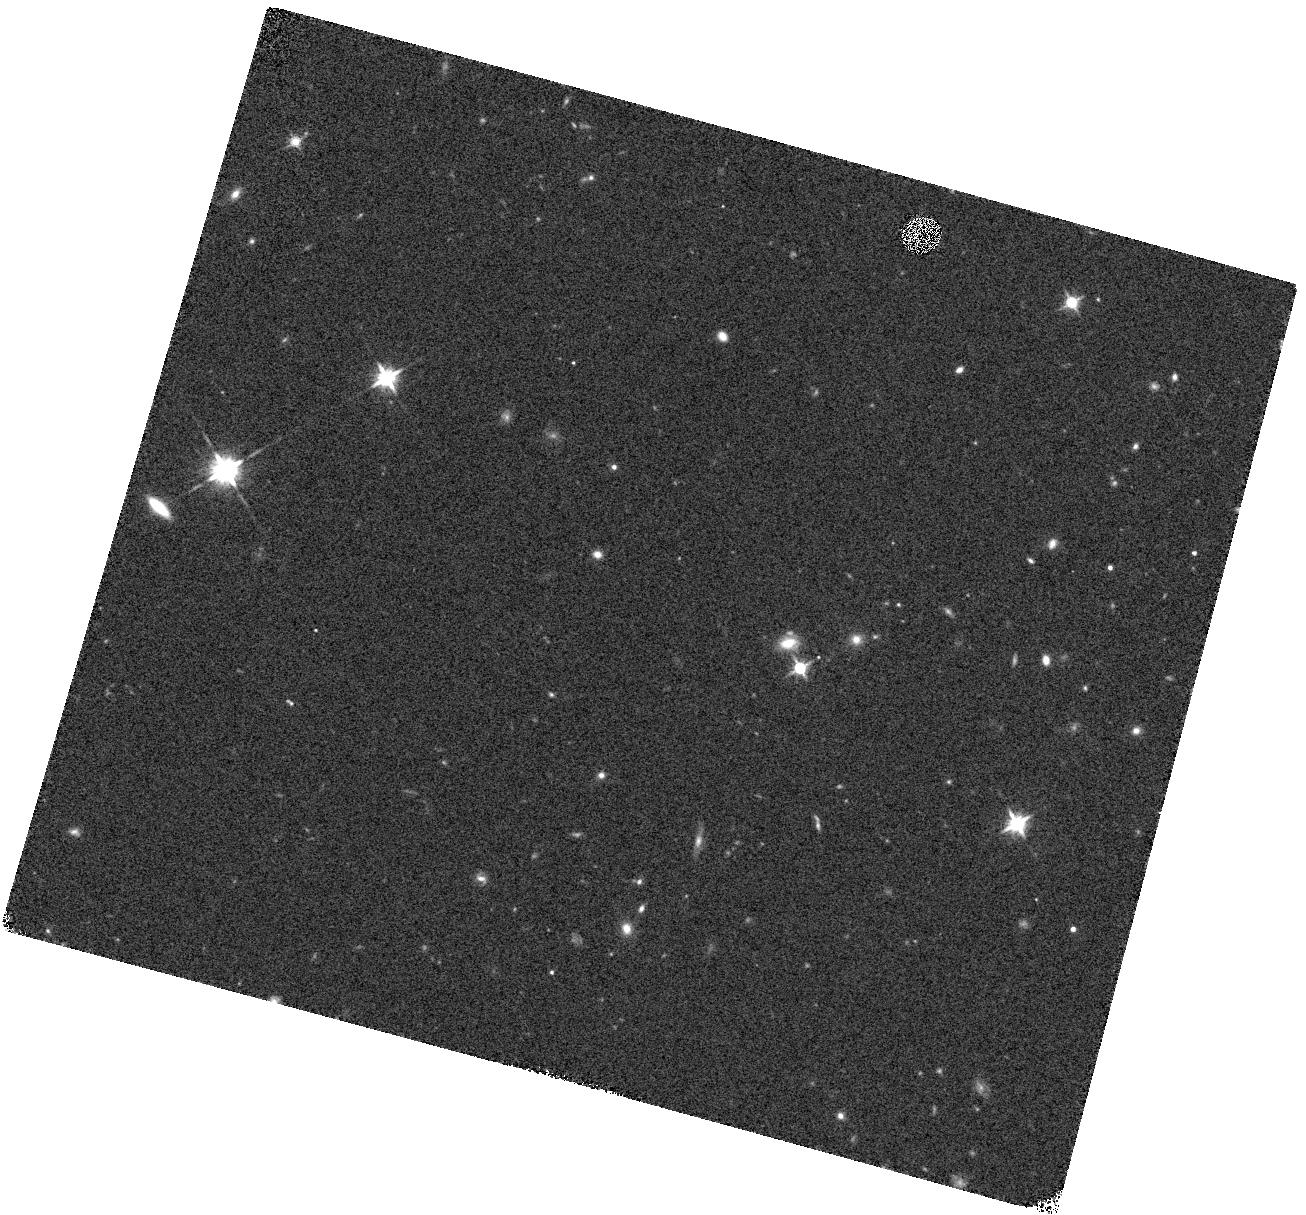
Target: COSMOS-AGN2. Instrument: WFC3/IR. Filter: F140W. Exposure: 5 min. Observation ID: hst_12190_16_wfc3_ir_f140w_ibl016

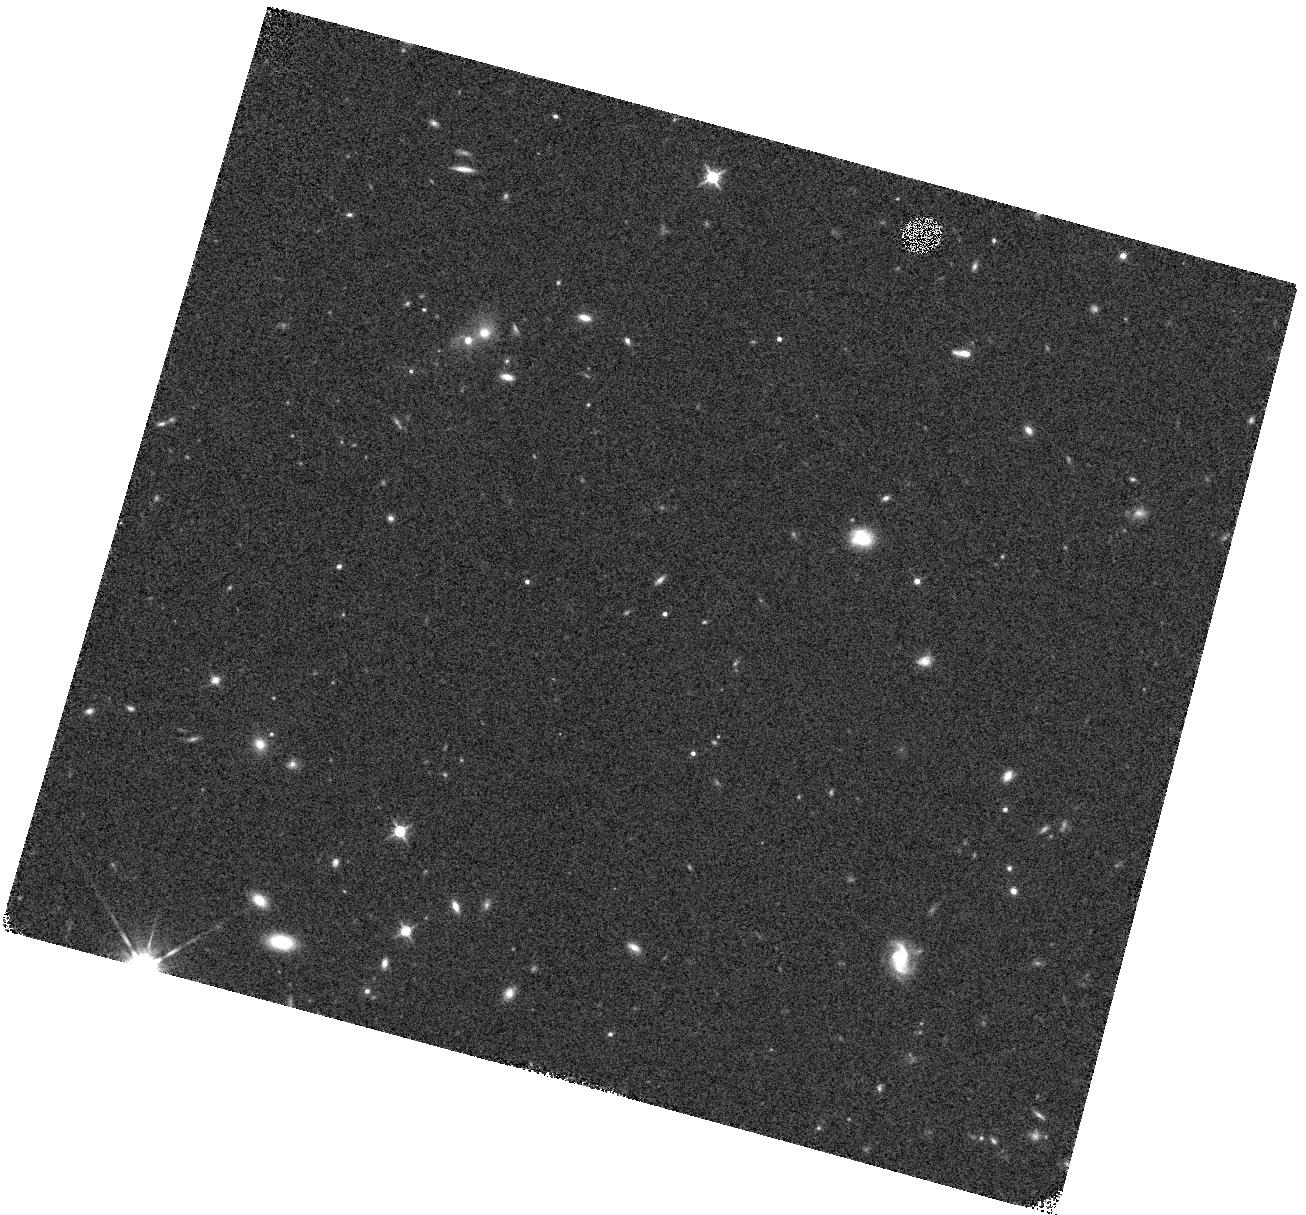
Target: COSMOS-AGN1. Instrument: WFC3/IR. Filter: F140W. Exposure: 5 min. Observation ID: hst_12190_15_wfc3_ir_f140w_ibl015

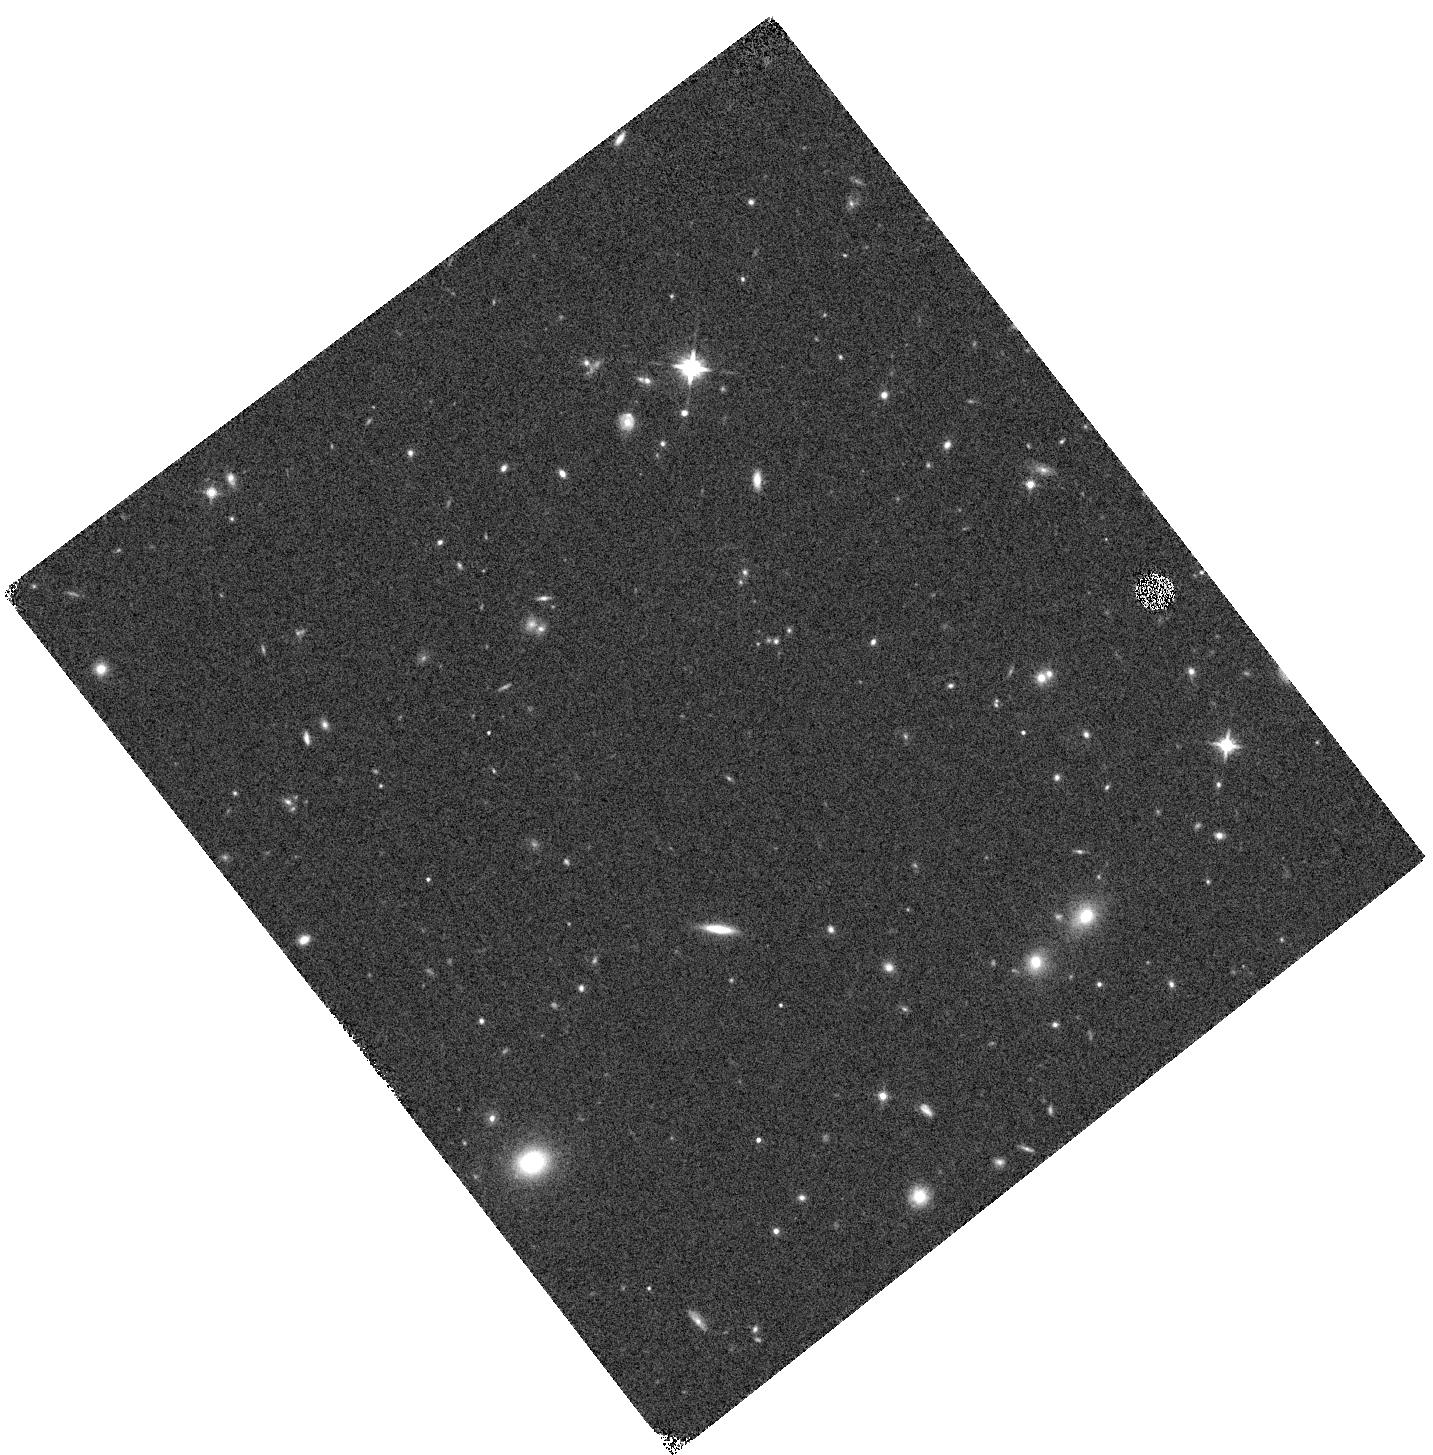
Target: CDFS-AGN1. Instrument: WFC3/IR. Filter: F140W. Exposure: 5 min. Observation ID: hst_12190_04_wfc3_ir_f140w_ibl004

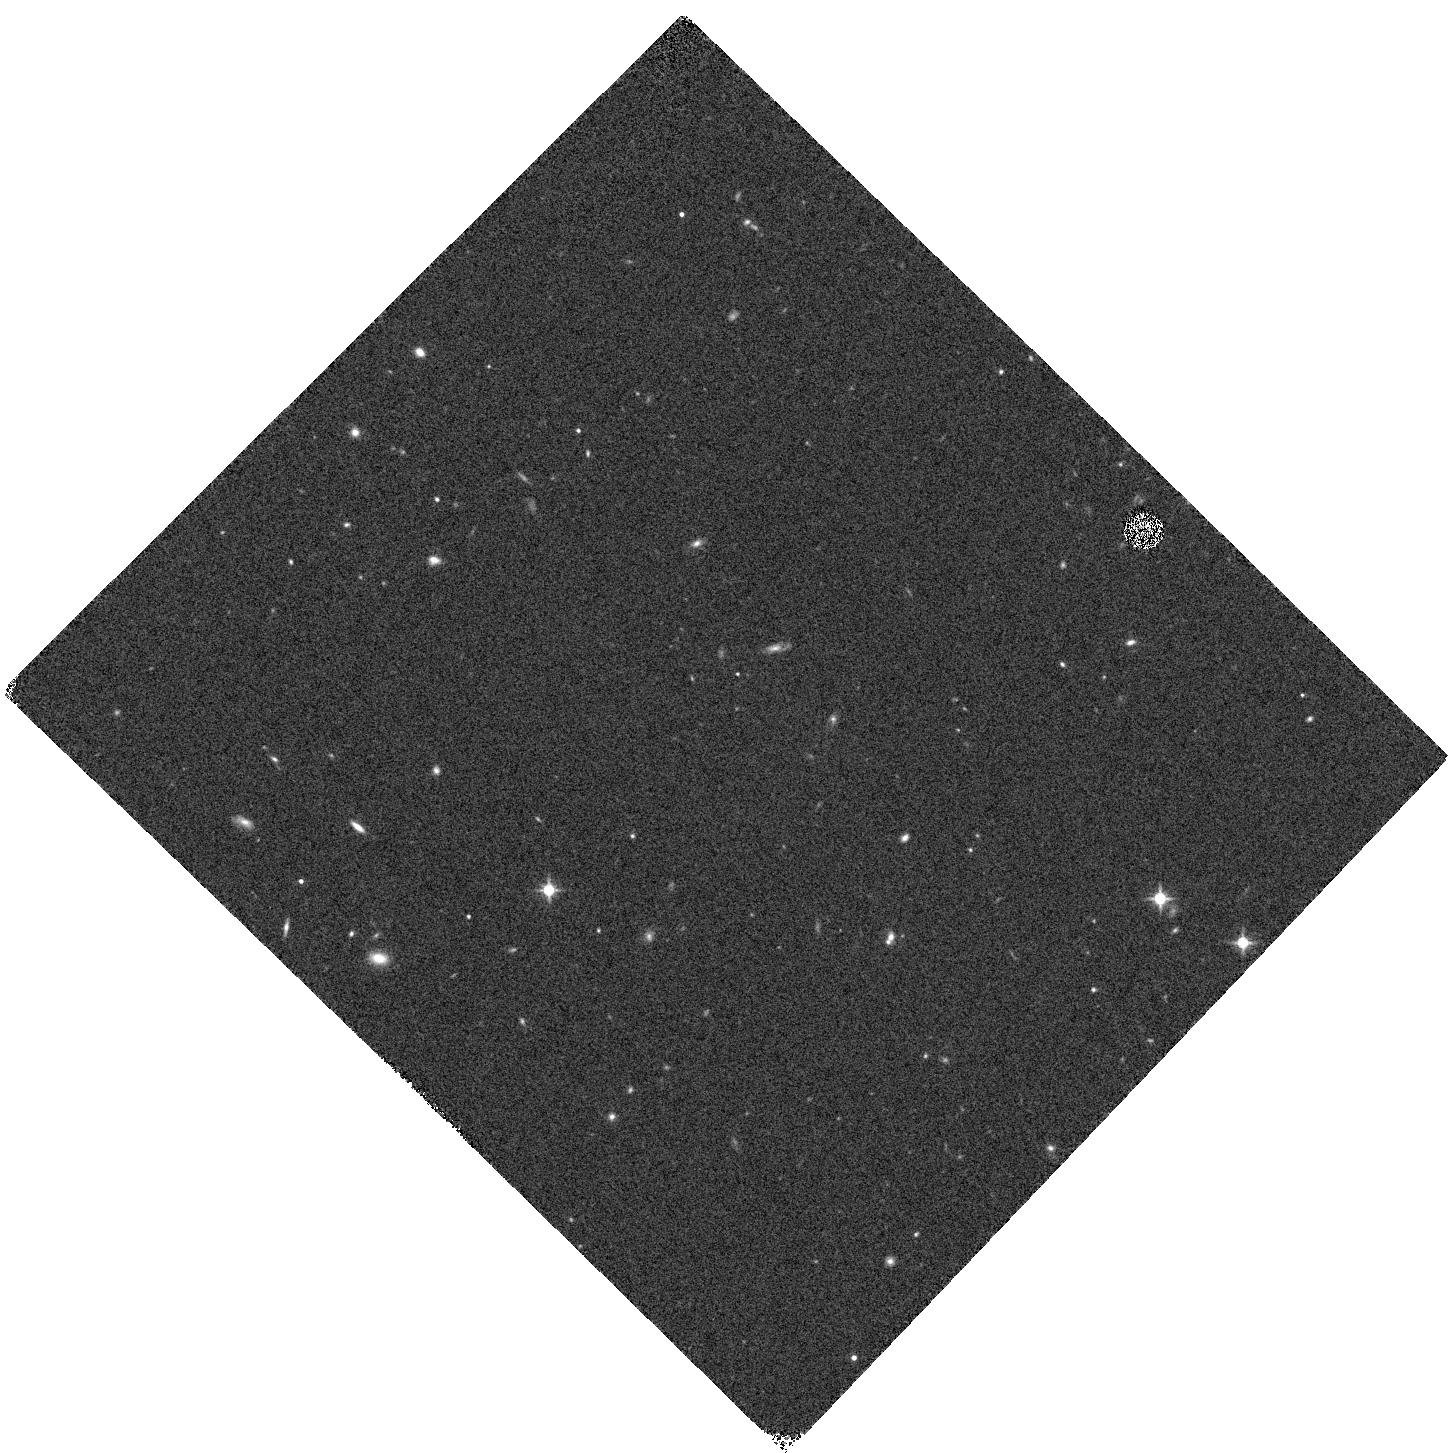
Target: CDFS-AGN2. Instrument: WFC3/IR. Filter: F140W. Exposure: 5 min. Observation ID: hst_12190_12_wfc3_ir_f140w_ibl012

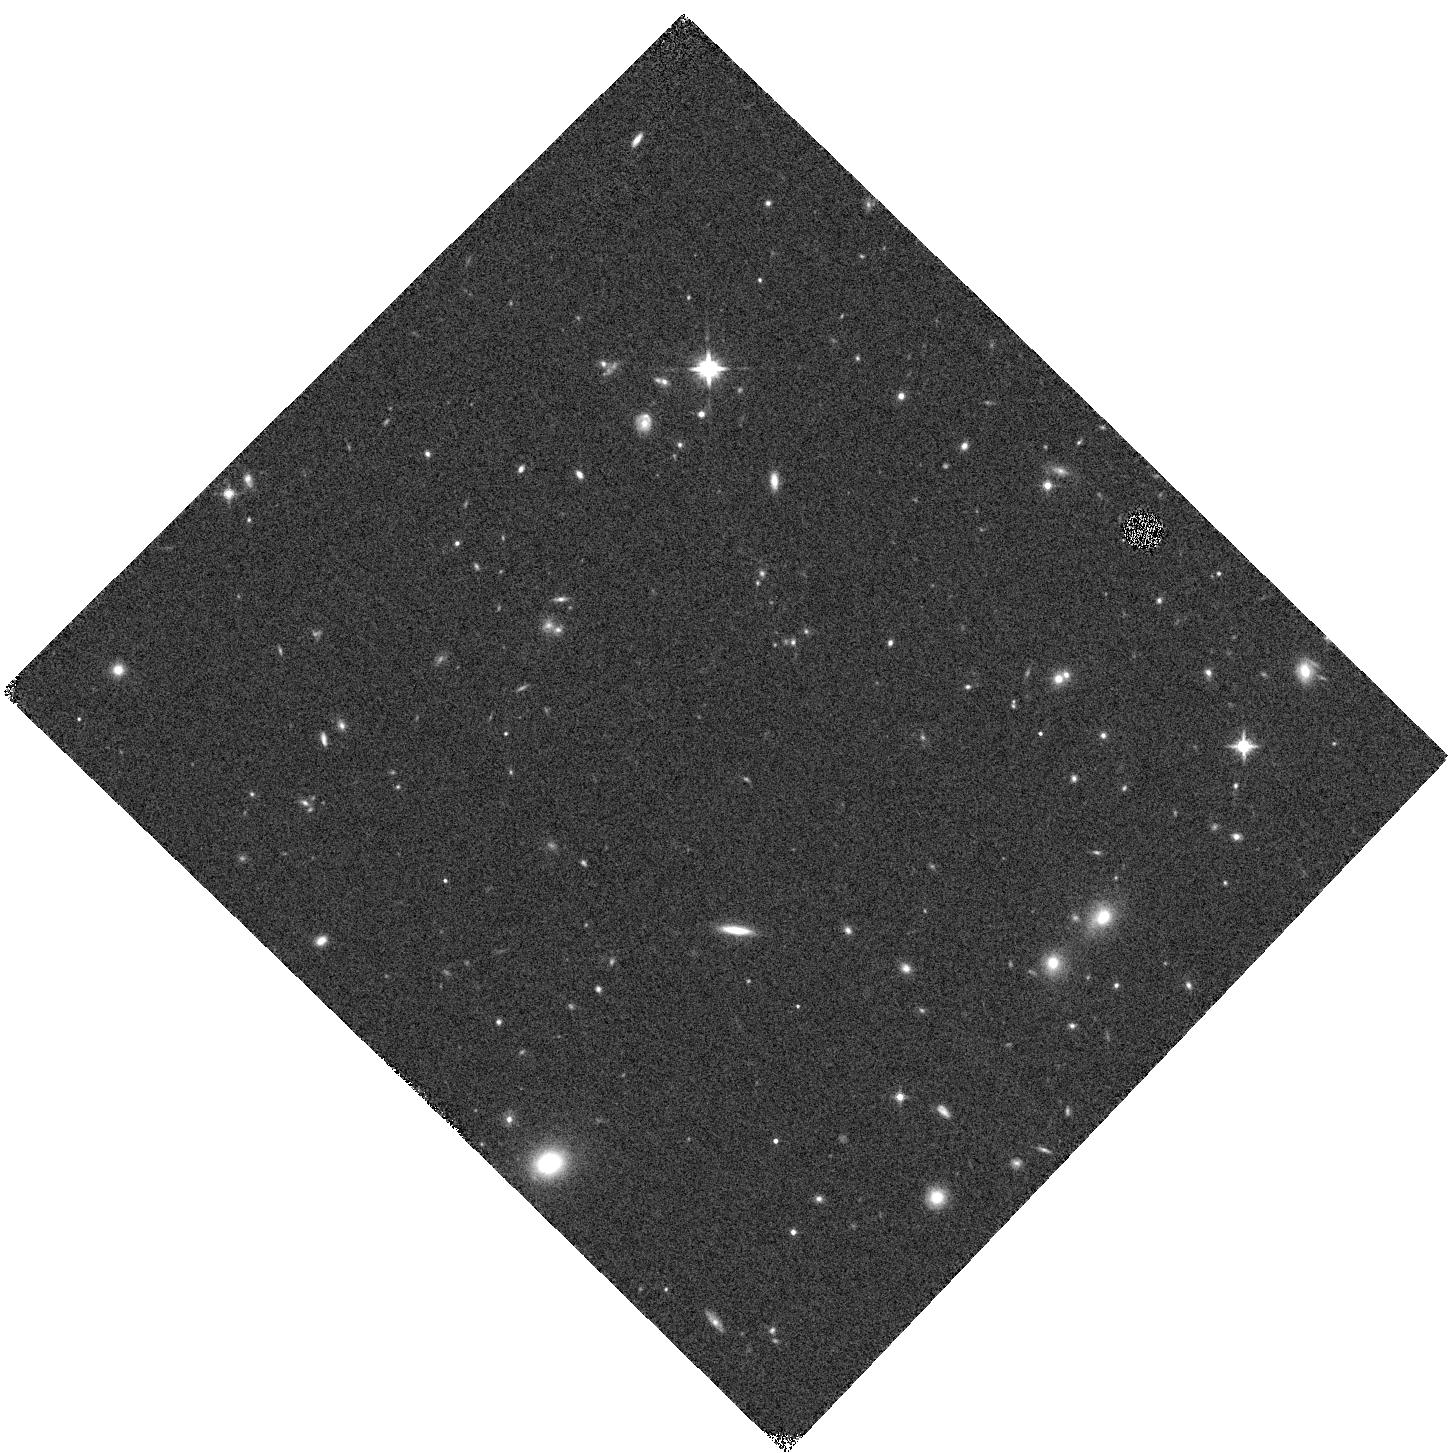
Target: CDFS-AGN1. Instrument: WFC3/IR. Filter: F140W. Exposure: 5 min. Observation ID: hst_12190_10_wfc3_ir_f140w_ibl010

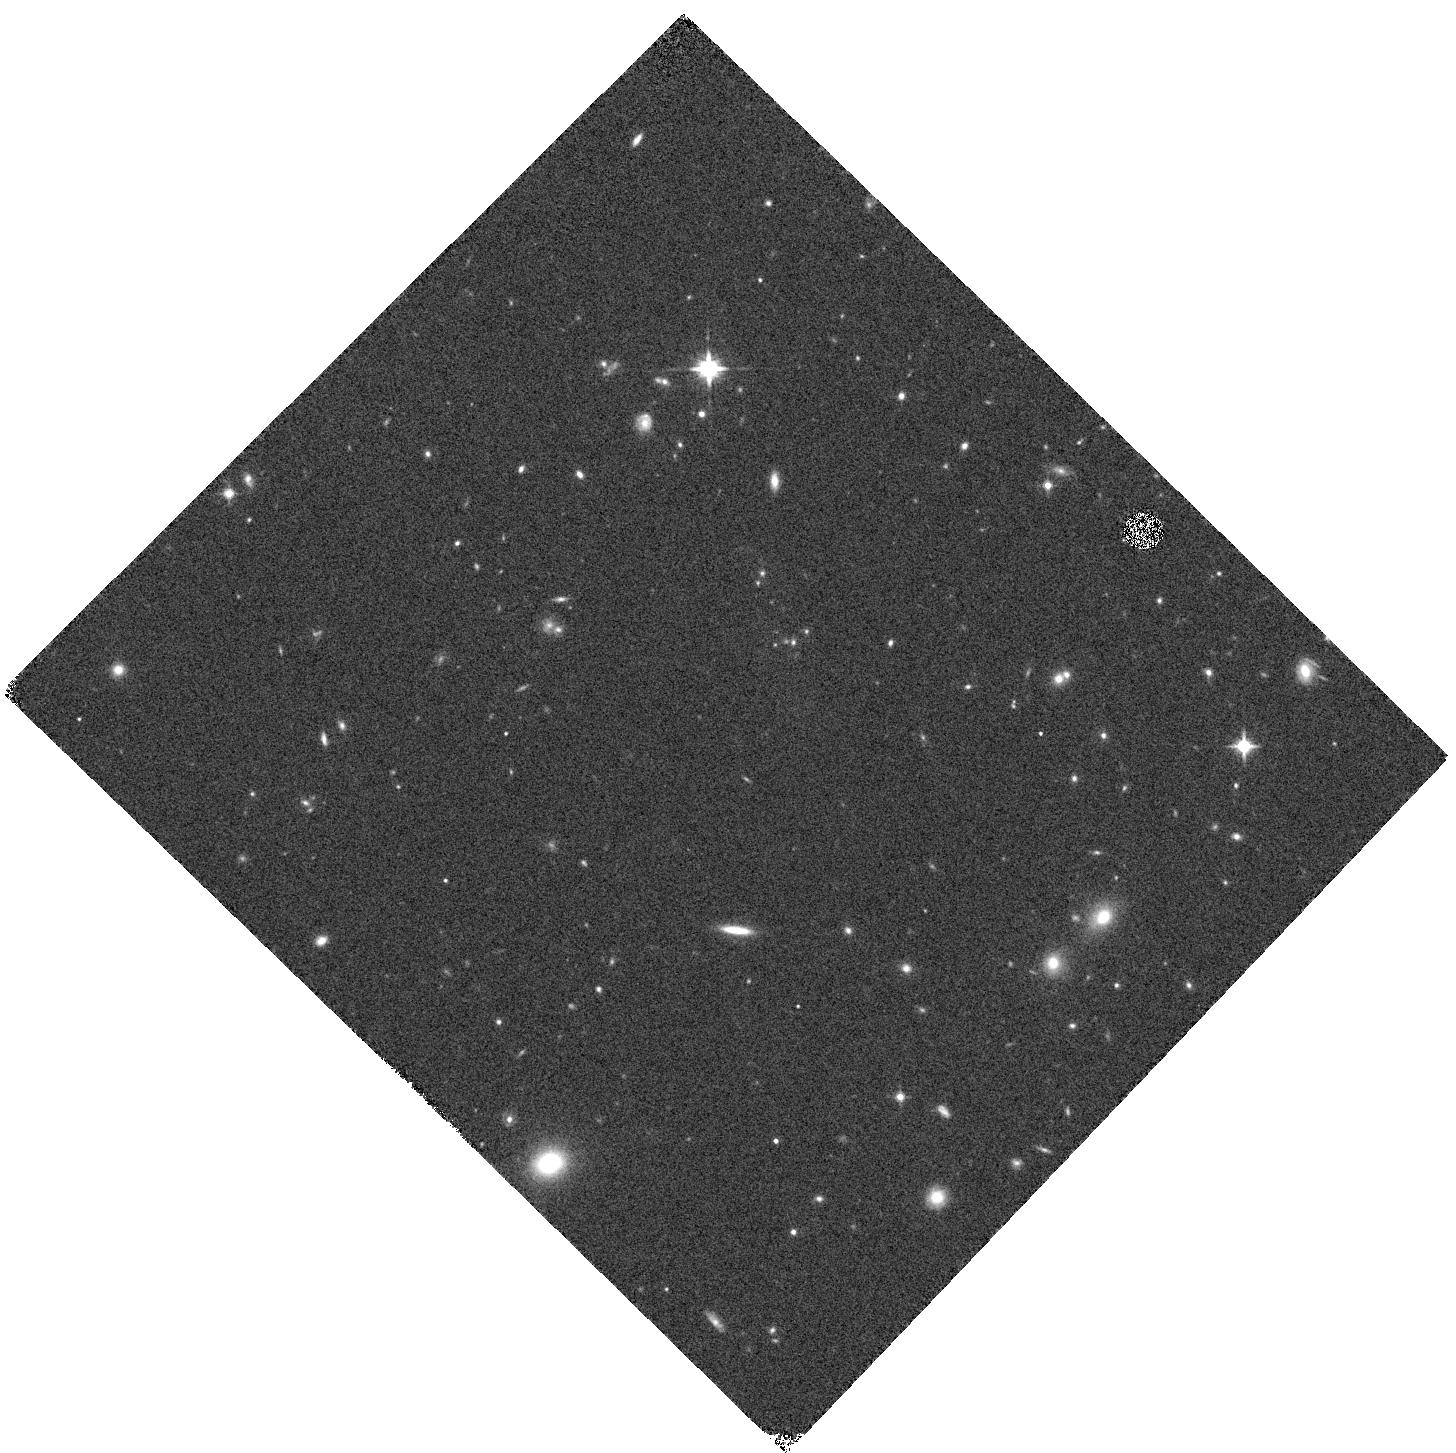
Target: CDFS-AGN1. Instrument: WFC3/IR. Filter: F140W. Exposure: 5 min. Observation ID: hst_12190_07_wfc3_ir_f140w_ibl007

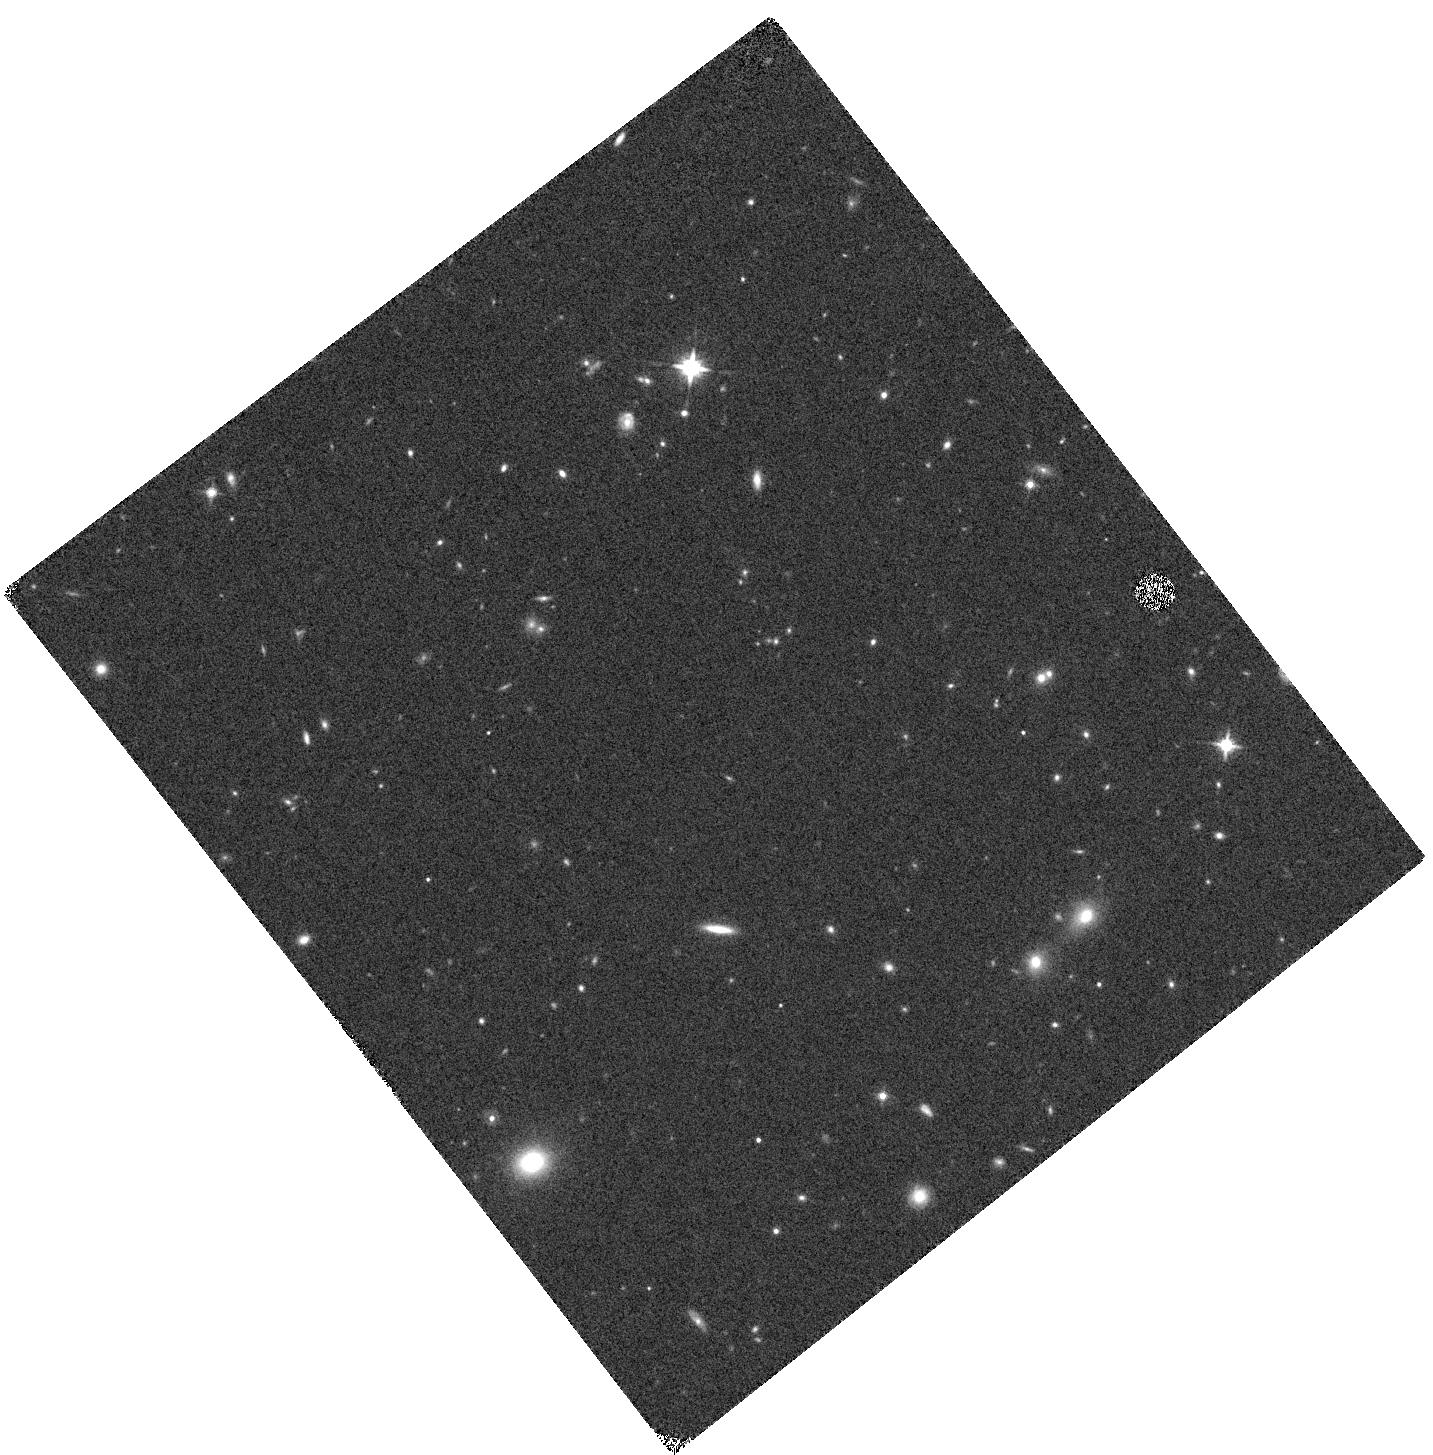
Target: CDFS-AGN1. Instrument: WFC3/IR. Filter: F140W. Exposure: 5 min. Observation ID: hst_12190_02_wfc3_ir_f140w_ibl002

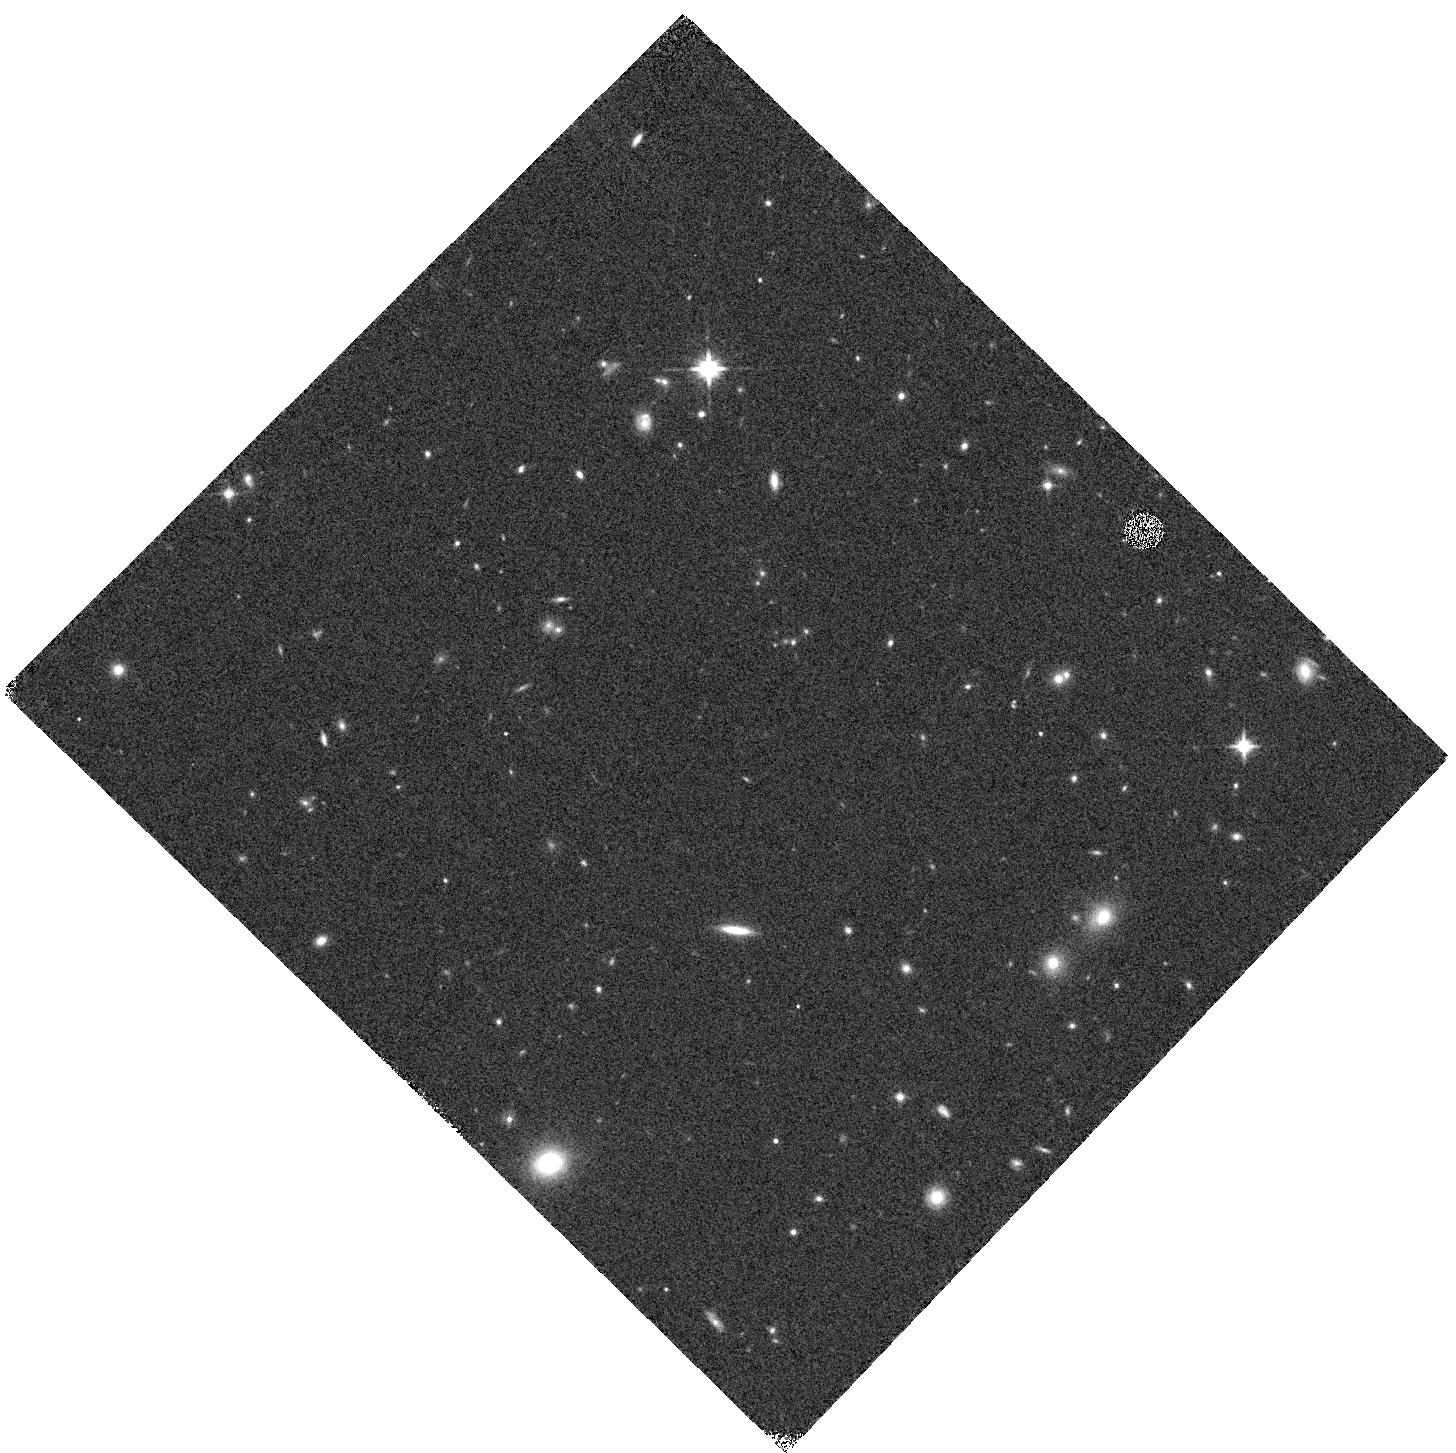
Target: CDFS-AGN1. Instrument: WFC3/IR. Filter: F140W. Exposure: 5 min. Observation ID: hst_12190_08_wfc3_ir_f140w_ibl008

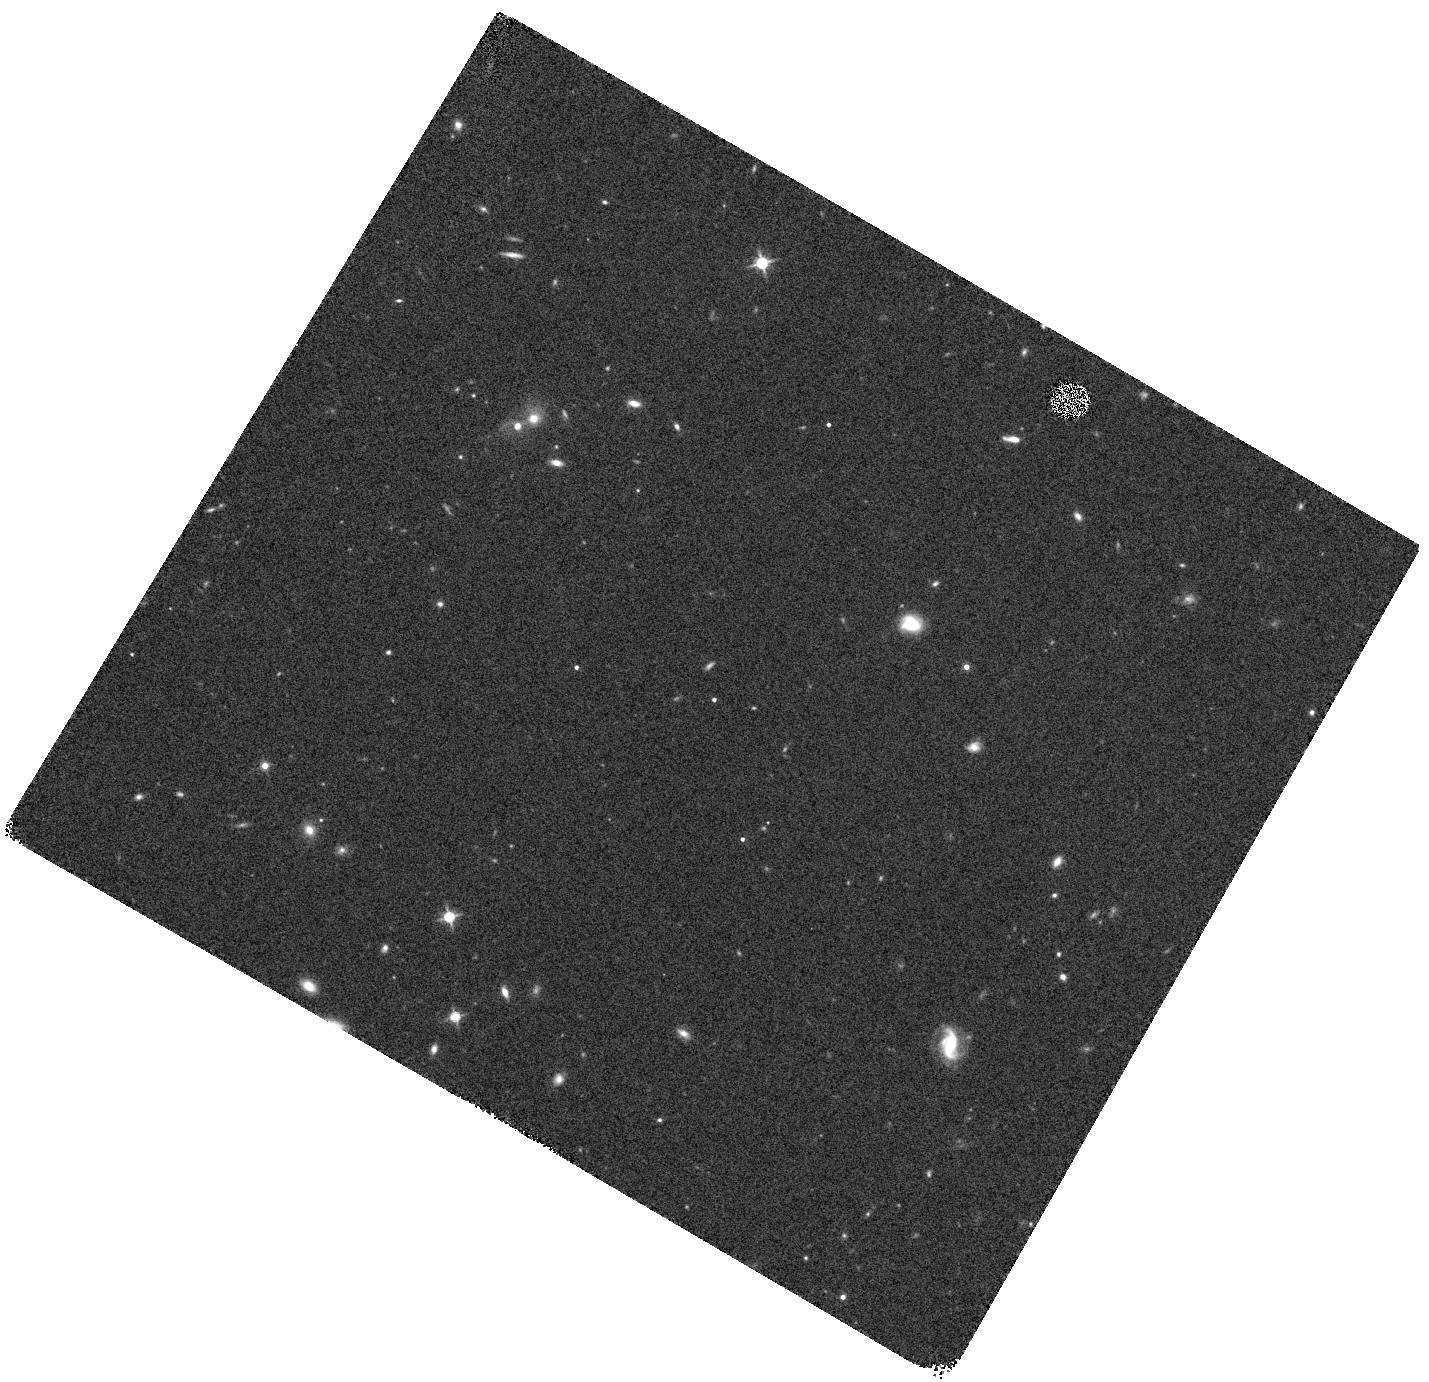
Target: COSMOS-AGN1. Instrument: WFC3/IR. Filter: F140W. Exposure: 5 min. Observation ID: hst_12190_13_wfc3_ir_f140w_ibl013

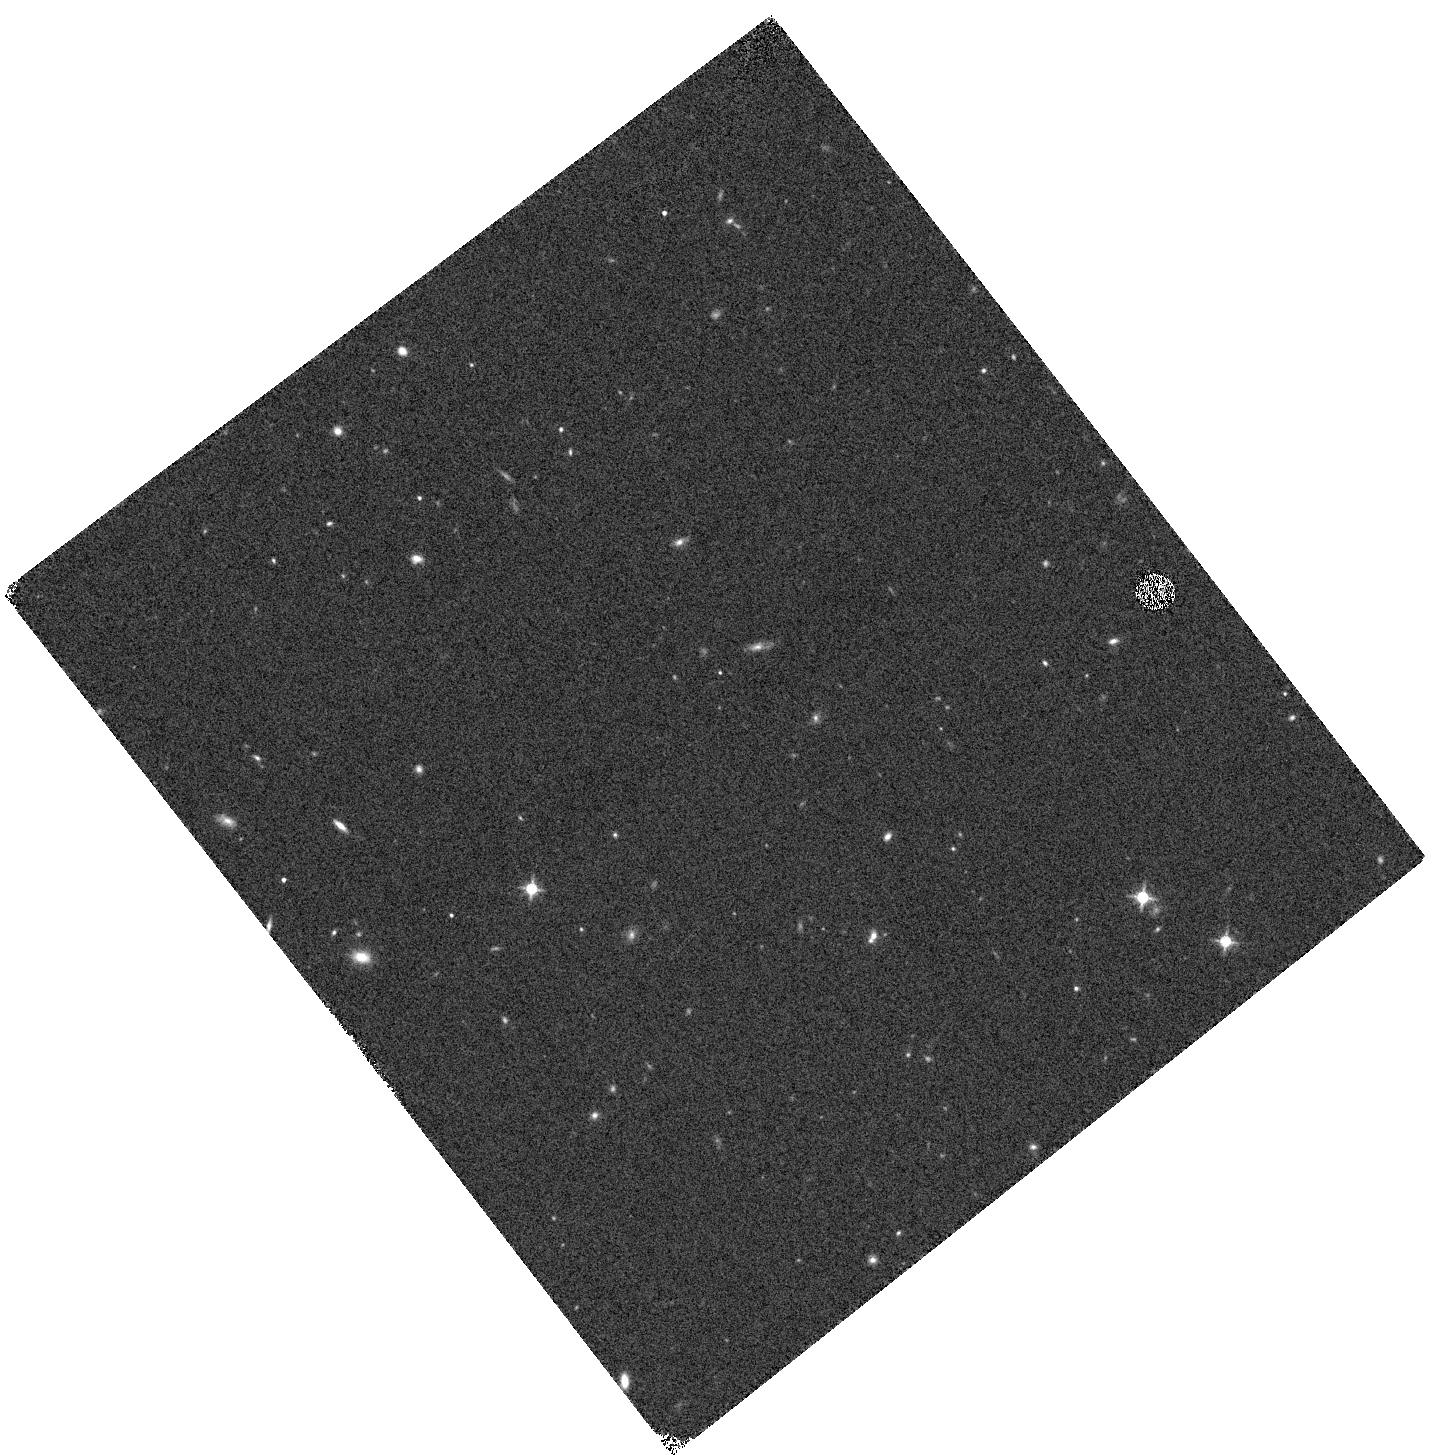
Target: CDFS-AGN2. Instrument: WFC3/IR. Filter: F140W. Exposure: 5 min. Observation ID: hst_12190_05_wfc3_ir_f140w_ibl005

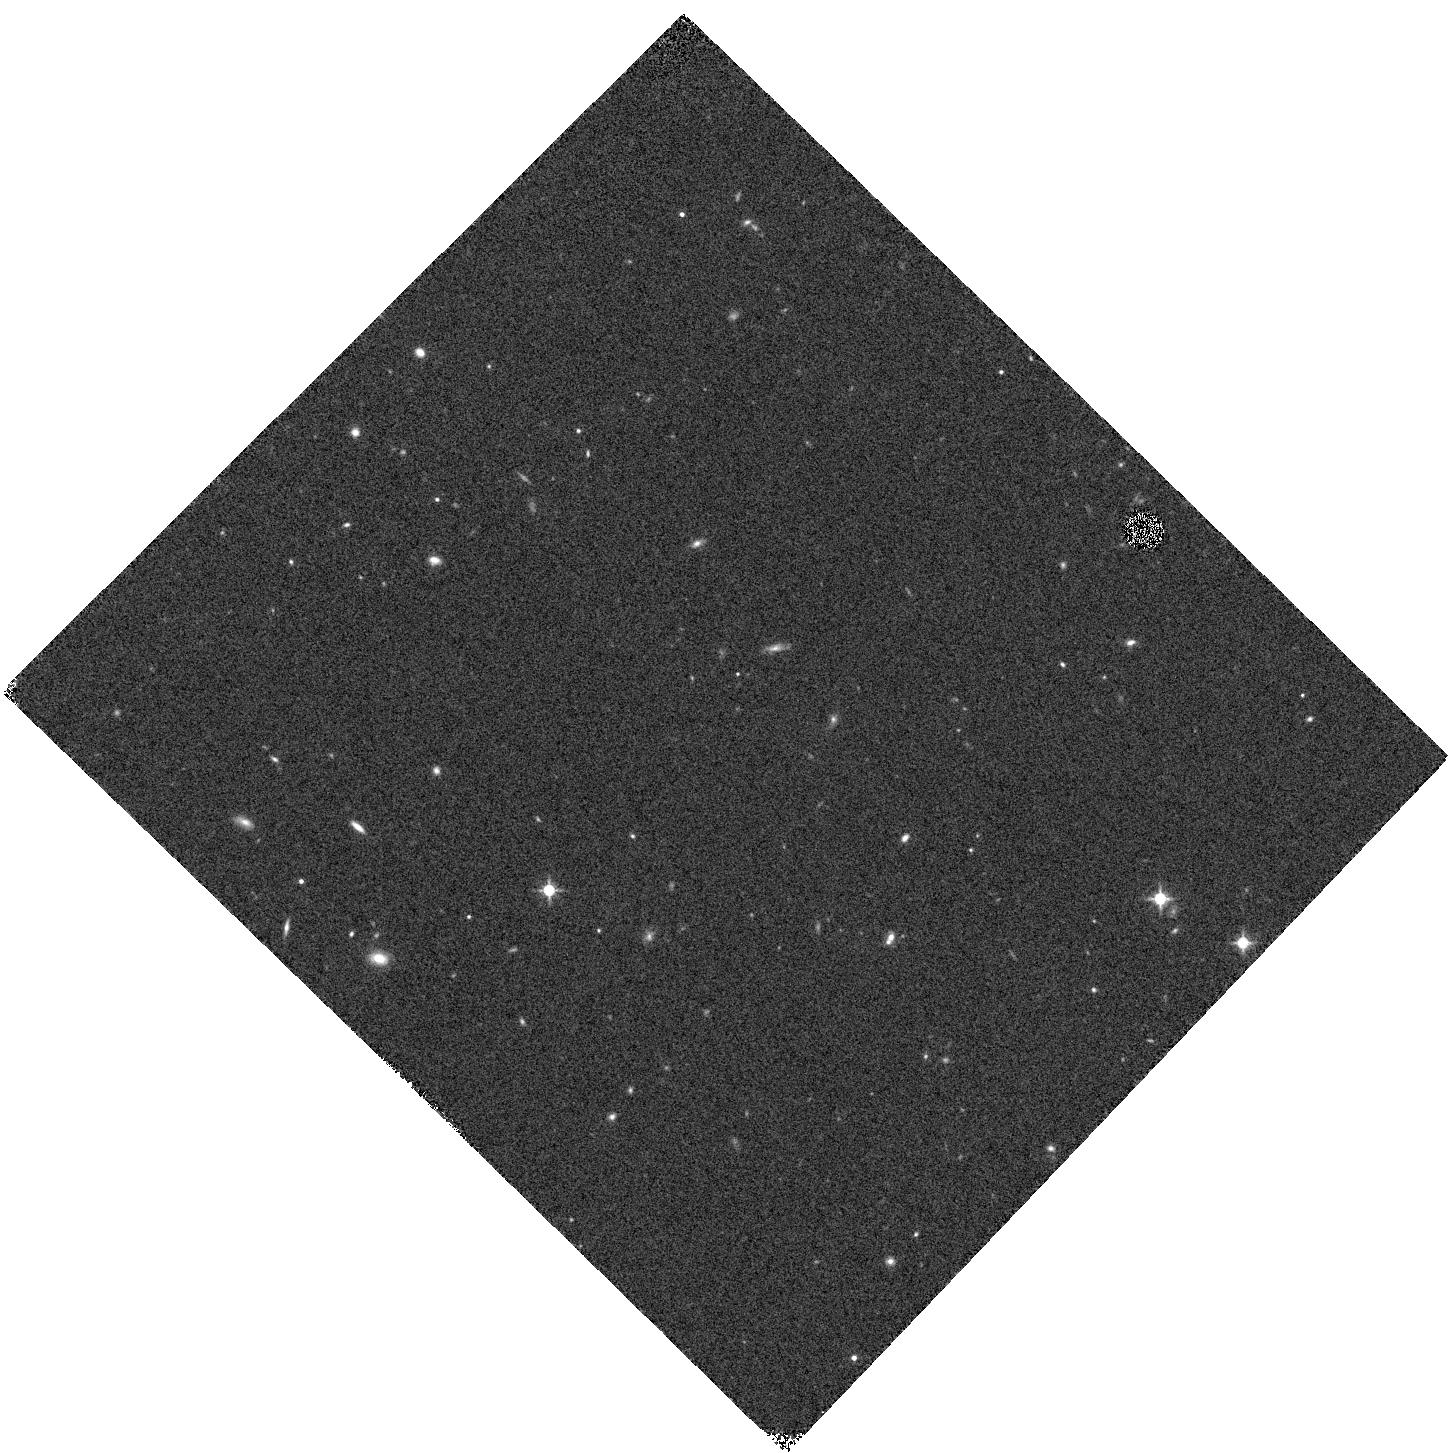
Target: CDFS-AGN2. Instrument: WFC3/IR. Filter: F140W. Exposure: 5 min. Observation ID: hst_12190_11_wfc3_ir_f140w_ibl011

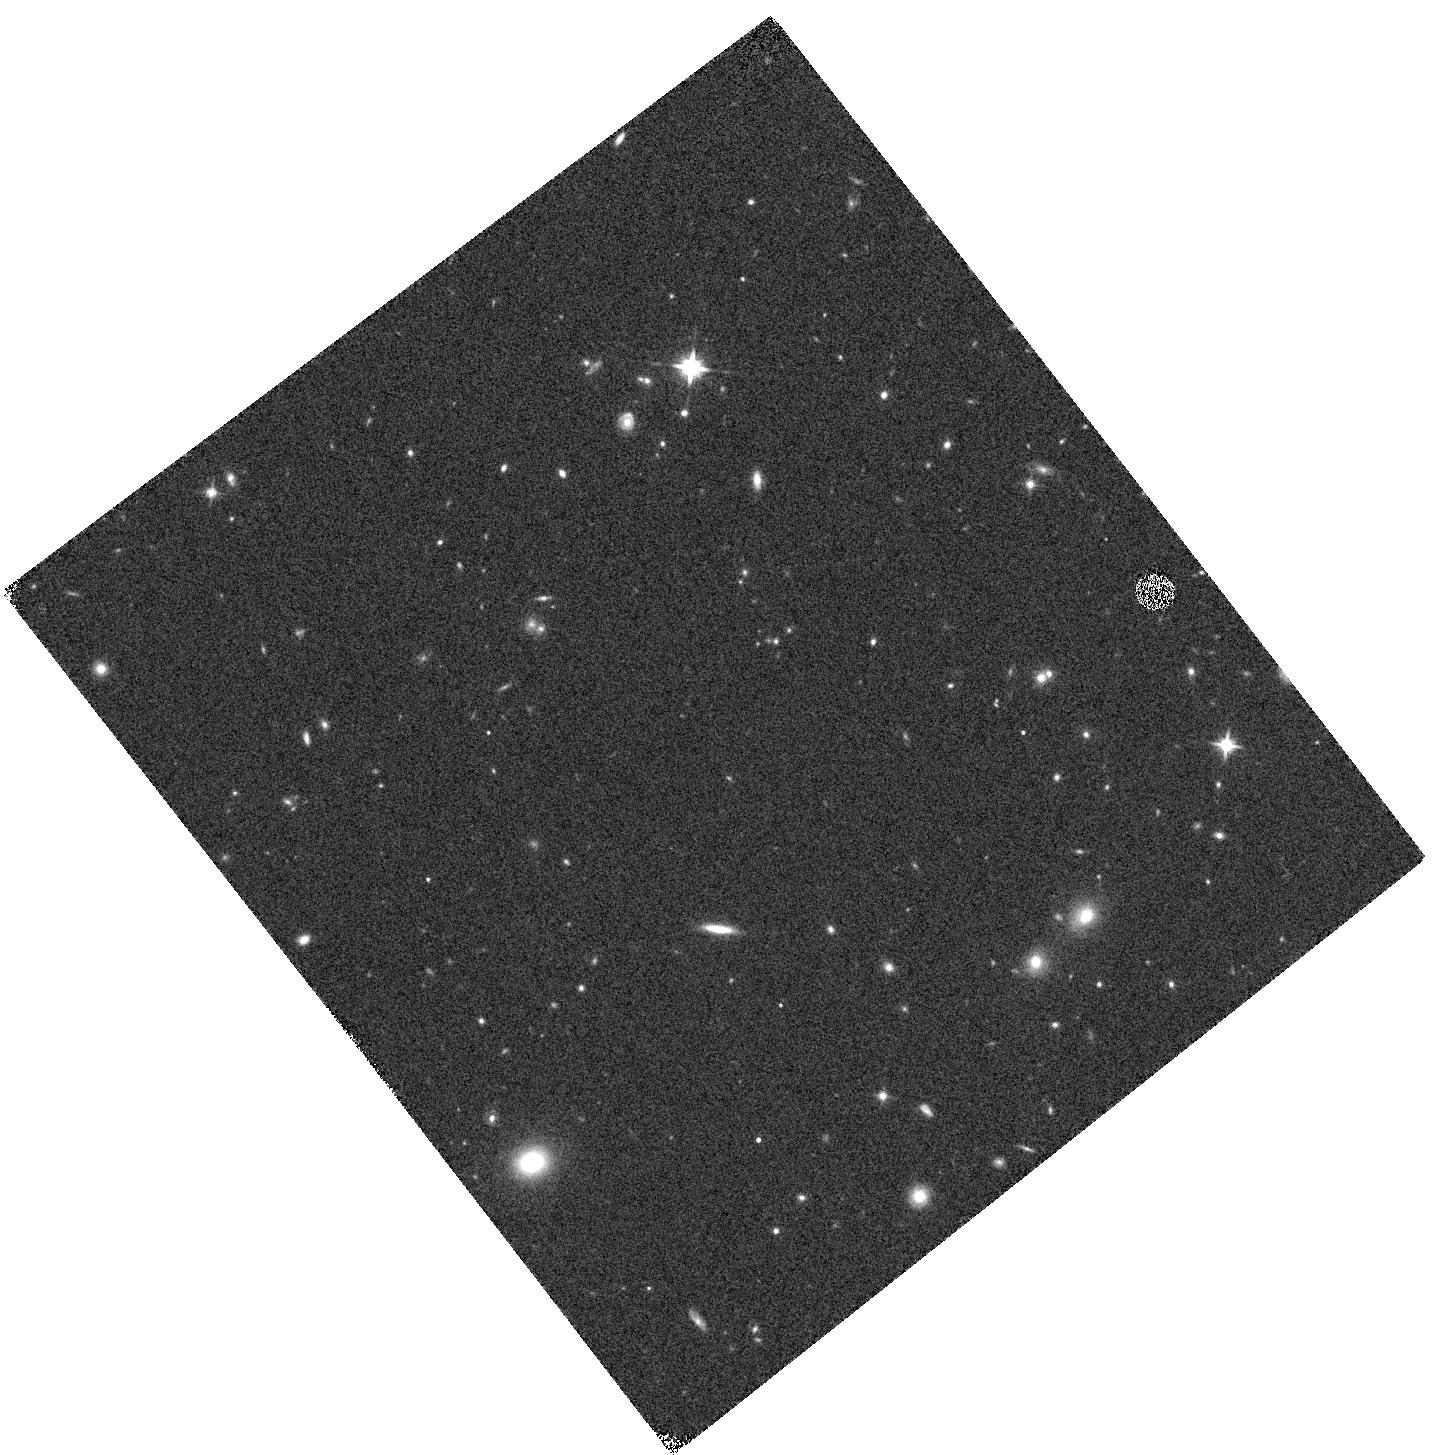
Target: CDFS-AGN1. Instrument: WFC3/IR. Filter: F140W. Exposure: 5 min. Observation ID: hst_12190_01_wfc3_ir_f140w_ibl001

WFC3/IR Spectroscopy of the Highest Redshift Black Hole Candidates (PI: Koekemoer, Anton M.)

We propose to obtain WFC3/IR grism spectrocopy of our most robust sample of z>7 active galactic nuclei (AGN), selected from the most extensive X-ray and multiband surveys to date, drawing from both GOODS and COSMOS. These sources are the most robust z>7 candidate AGN that have been selected from any surveys to date, and represent our best opportunity to understand the formation and growth of black holes, and their role in galaxy evolution, within the first 800 Myr of cosmic time. A key mystery in our understanding of black hole growth is how they are able to grow so rapidly by z~6.4, which is the highest redshift for any spectroscopically confirmed AGN to date. Extensive ground-based NIR spectroscopic efforts on 8-10m telescopes to extend this redshift frontier to more distant AGN have so far proved fruitless, predominantly limited by the ground-based IR sky and the faintness of these sources. The unique gains afforded by WFC3/IR now provide us with the ability to open up this piece of parameter space, crucial to understanding how these sources form and evolve. We will also search for signatures of star formation that may be occurring in conjunction with the black hole feeding phase, which is of particular importance in the context of scenarios that invoke rapid accretion-driven black growth at these early epochs. Hence, this program will provide crucial information on our understanding of the formation and accretion processes associated with black holes in the very early universe, and how the relationships between black holes and galaxies are set in place that persist throughout the rest of cosmic time.